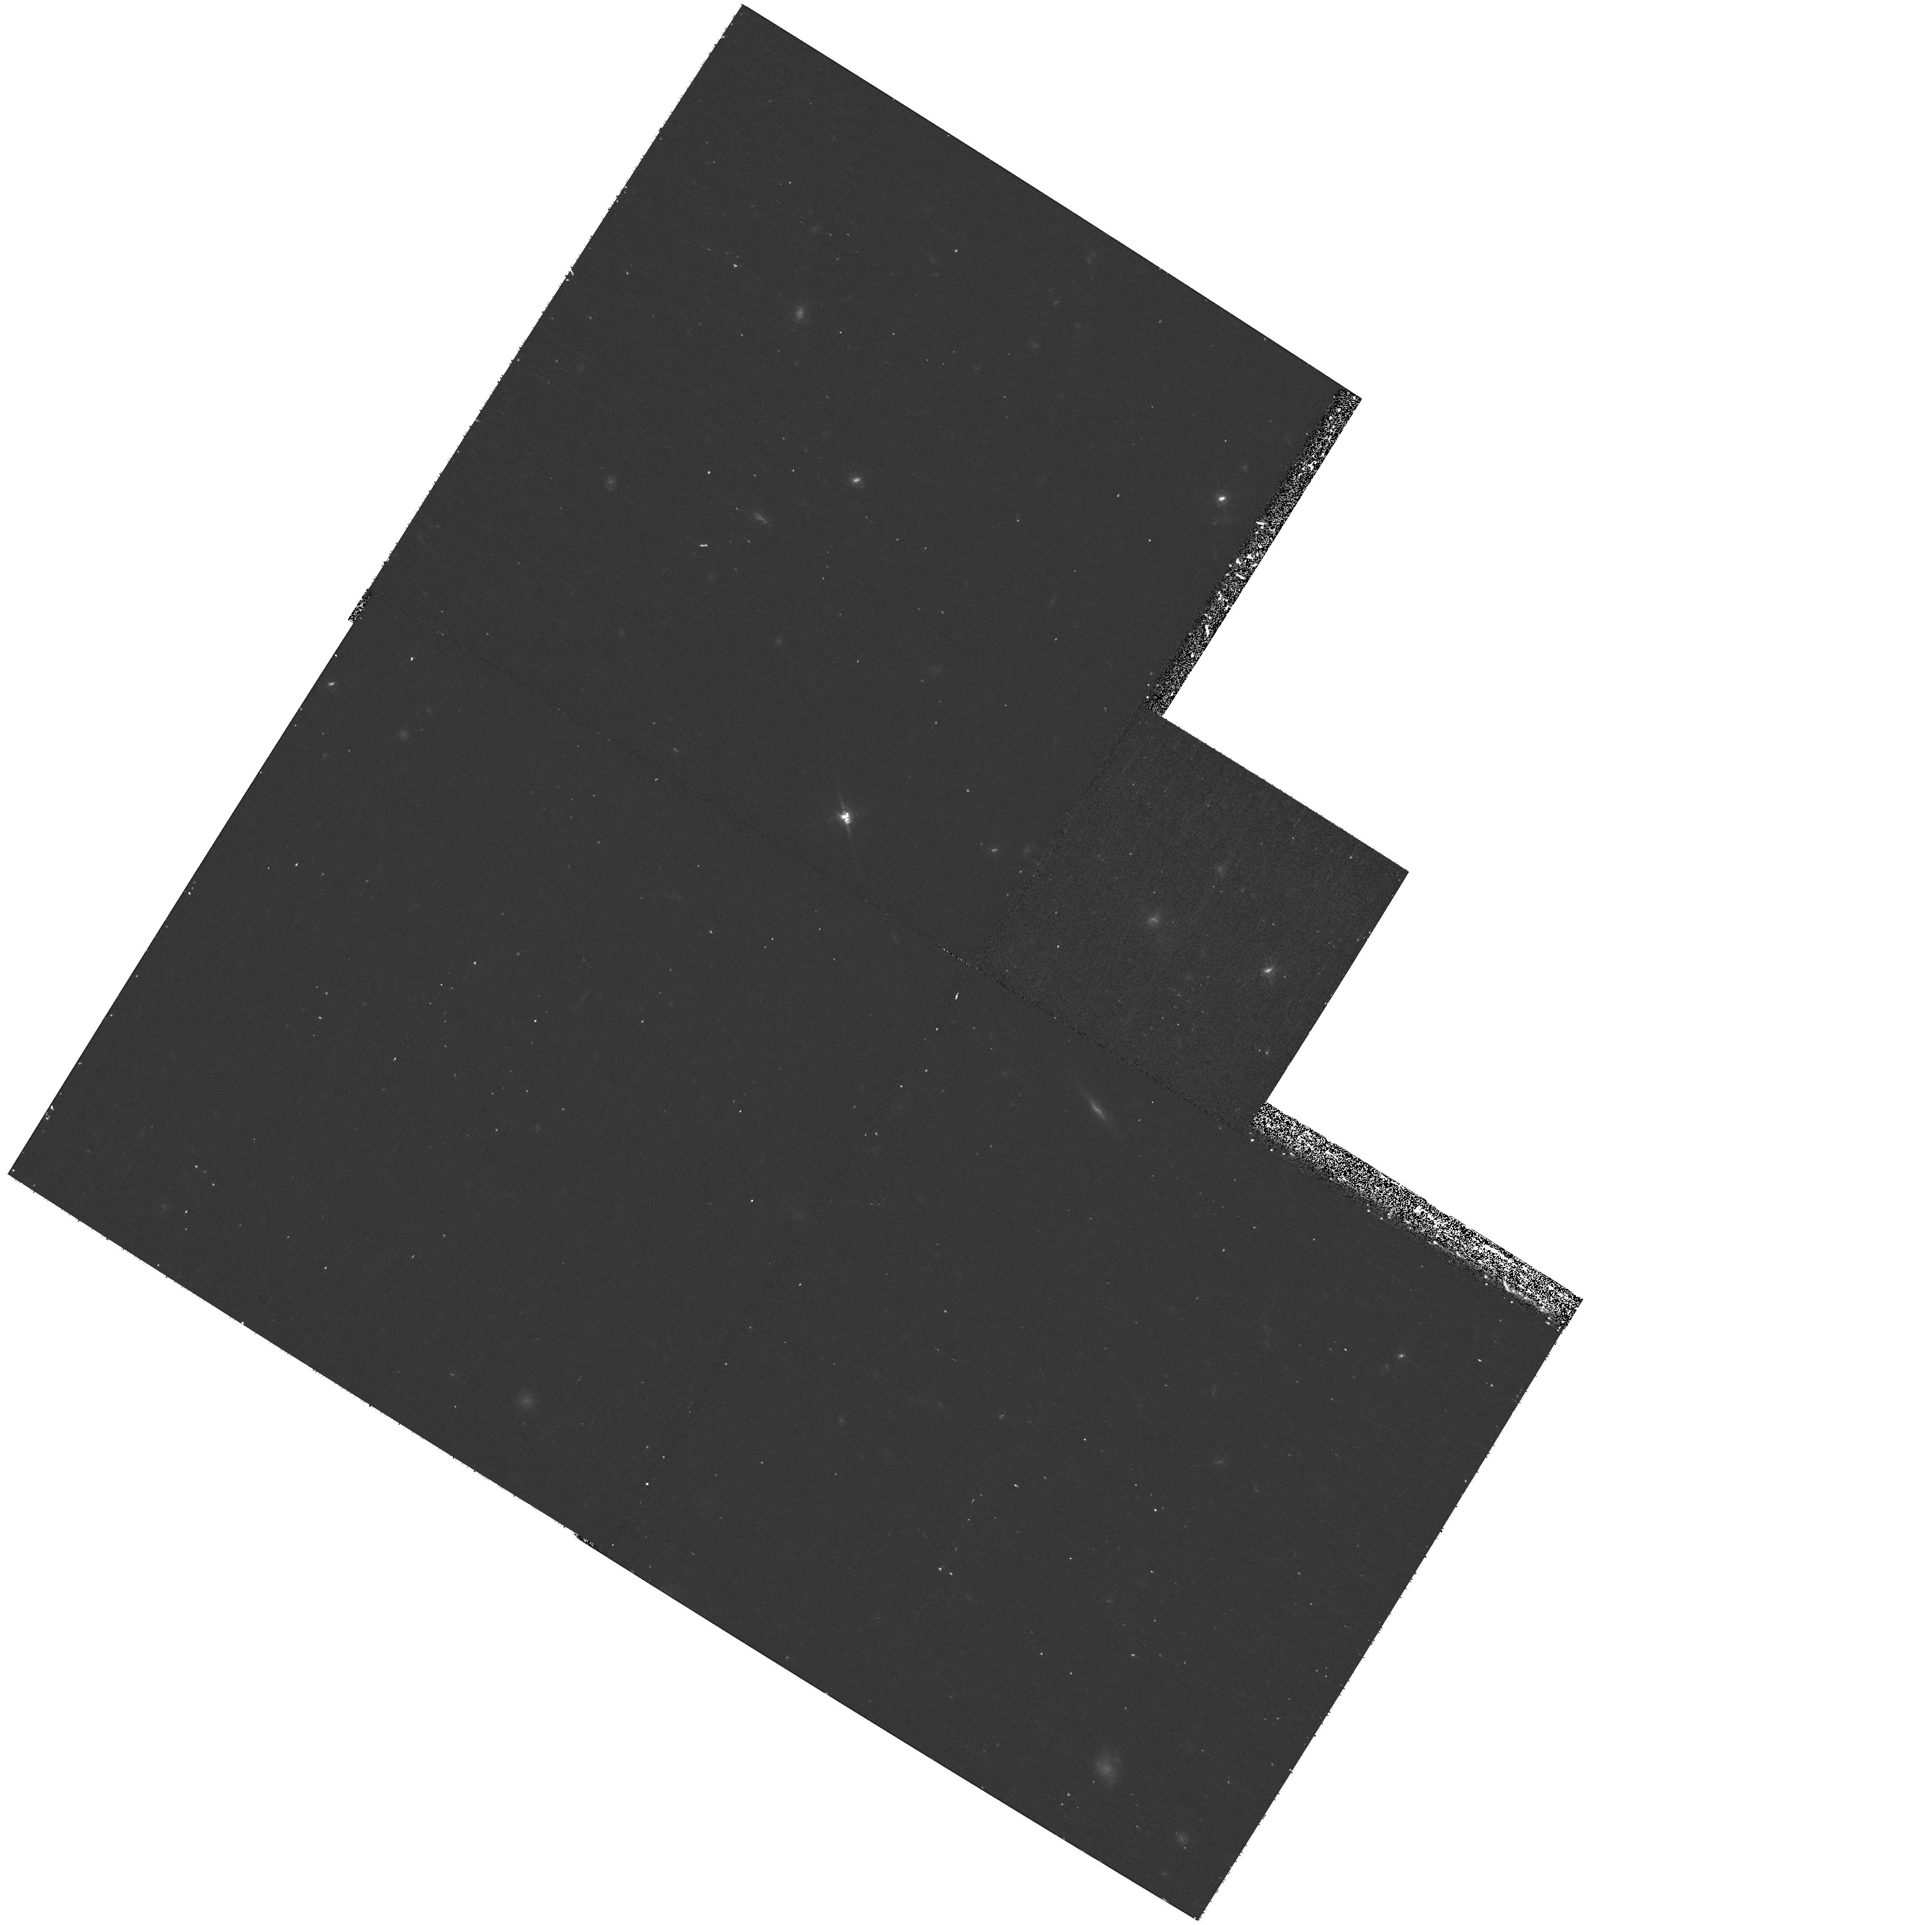
Target: SDSS-J082527.50+202543.4
Instrument: WFPC2/PC
Filter: F814W
Exposure: 20 min
Observation ID: hst_10880_52_wfpc2_pc_f814w_u9s952

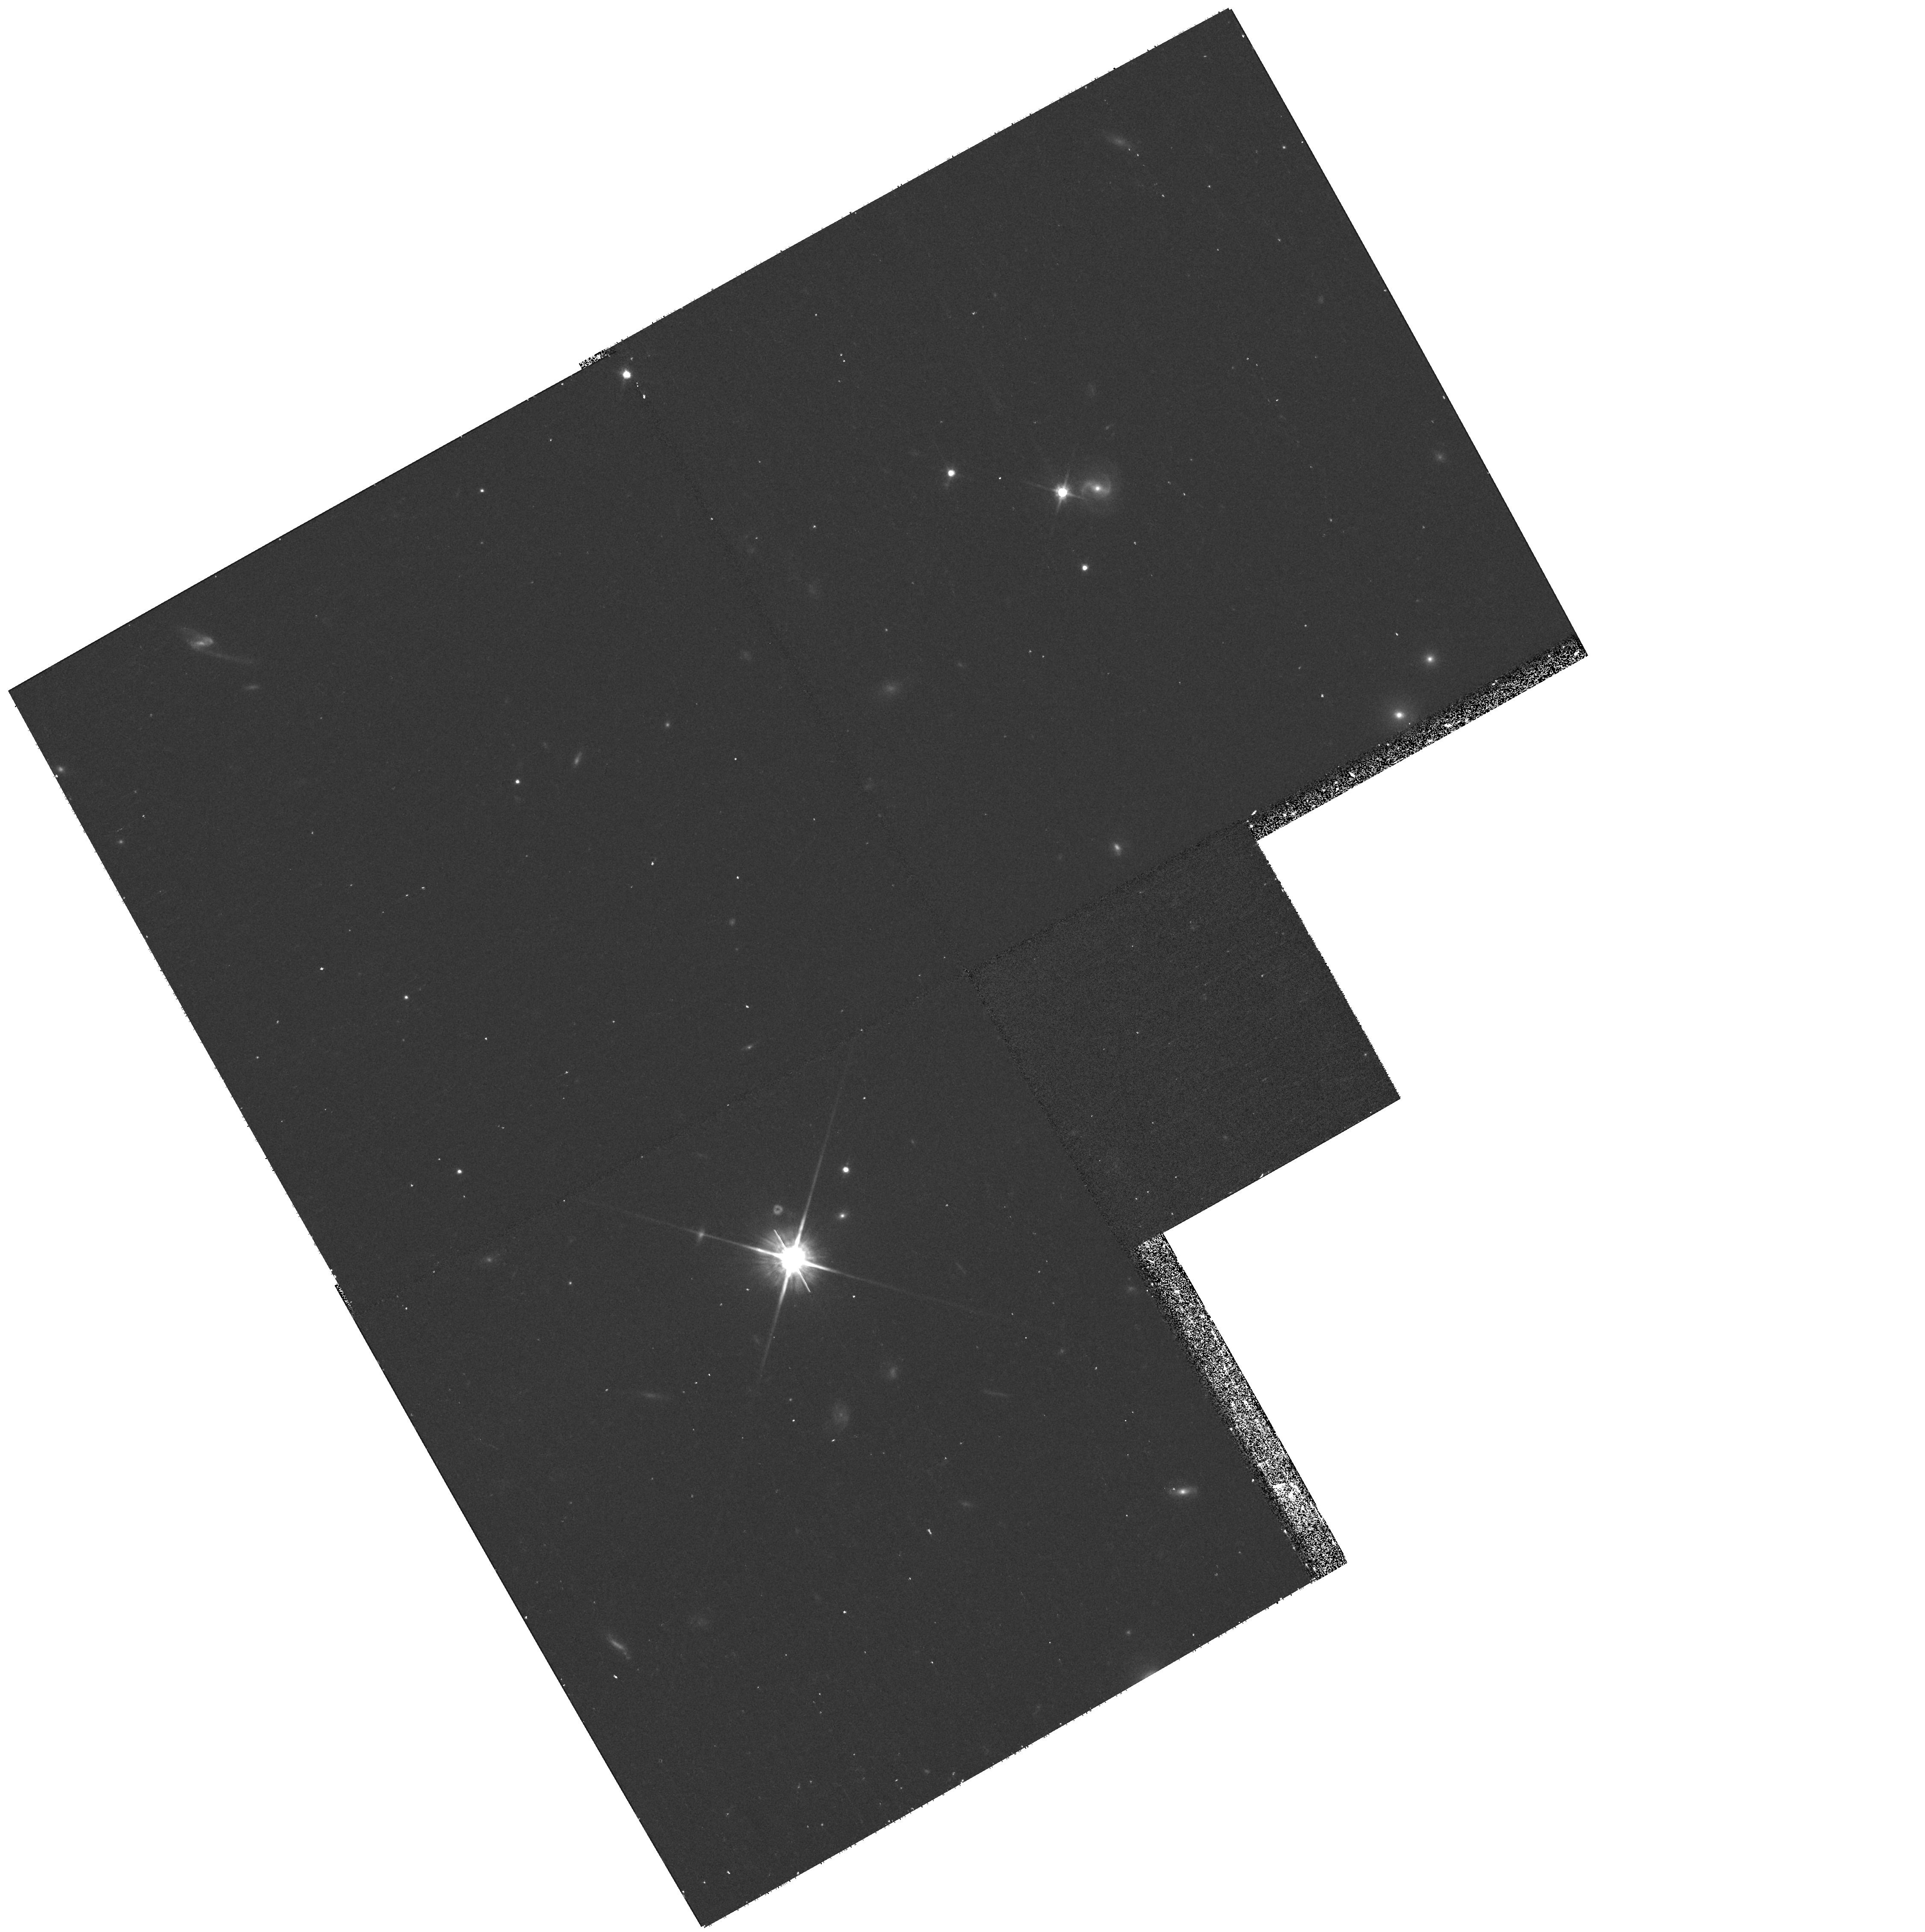
Target: SDSS-J231755.35+145349.4
Instrument: WFPC2/PC
Filter: F814W
Exposure: 20 min
Observation ID: hst_10880_13_wfpc2_pc_f814w_u9s913

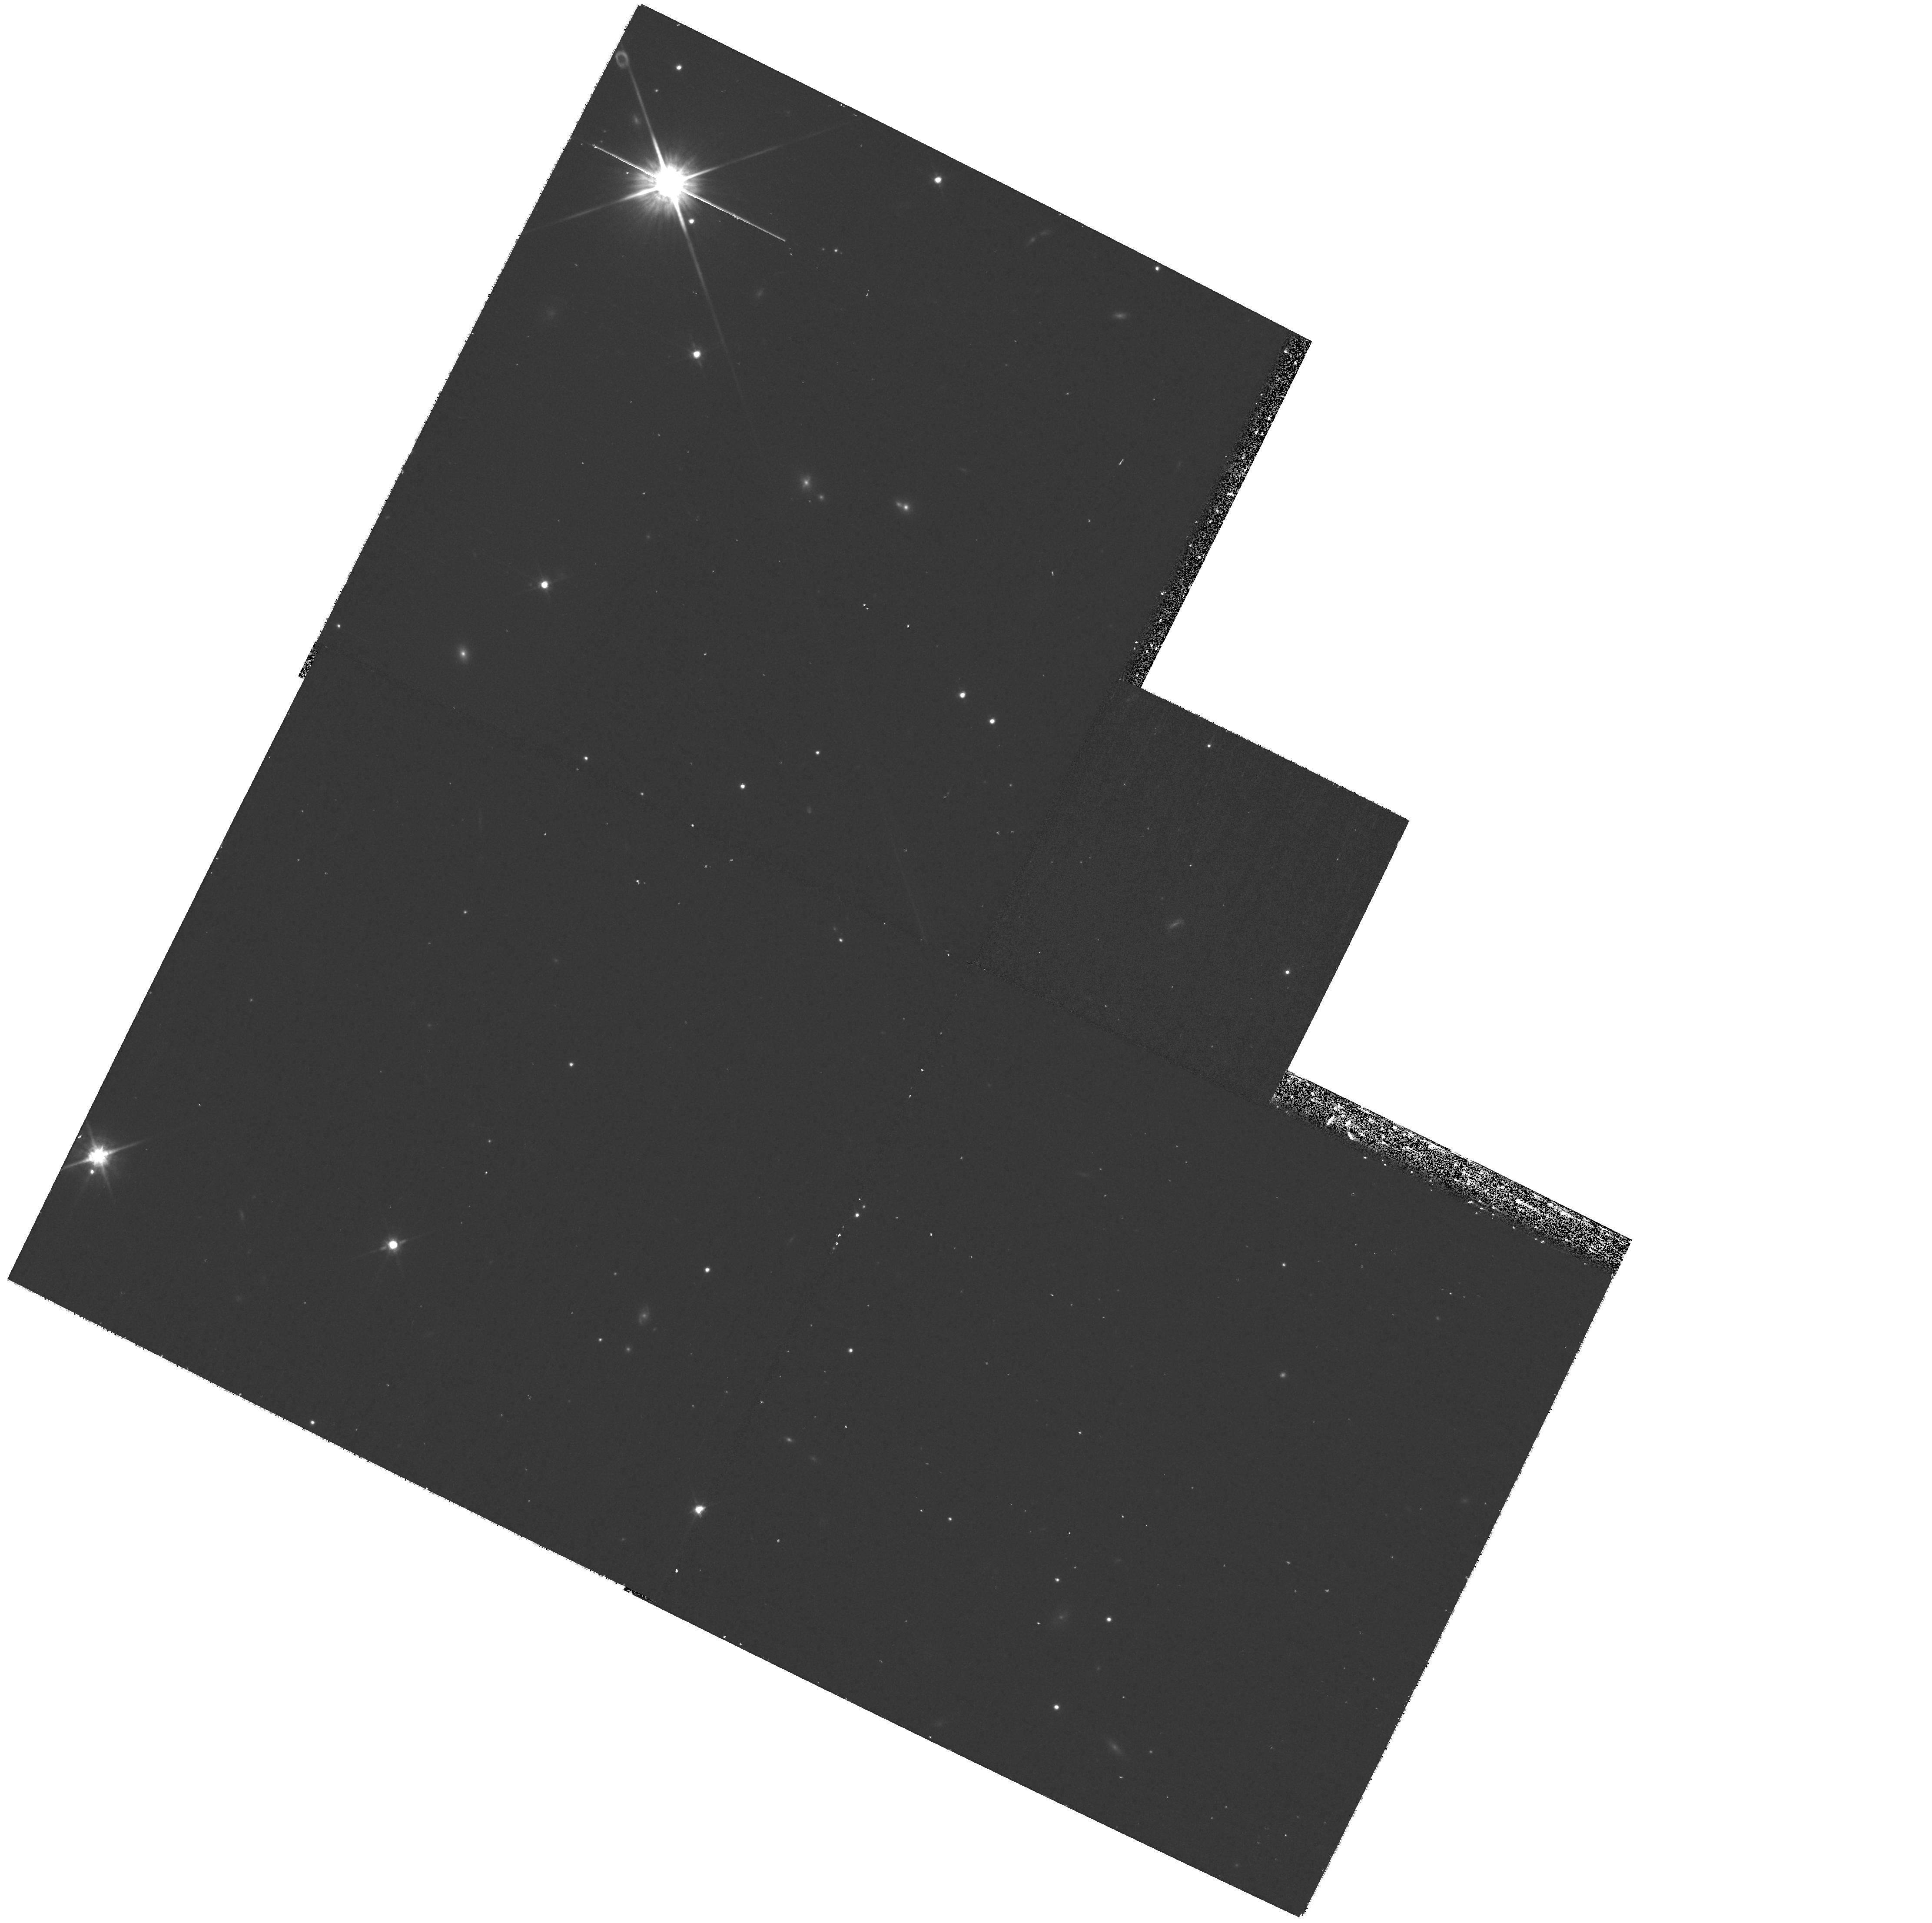
Target: SDSS-J081125.81+073235.3
Instrument: WFPC2/PC
Filter: F814W
Exposure: 20 min
Observation ID: hst_10880_53_wfpc2_pc_f814w_u9s953

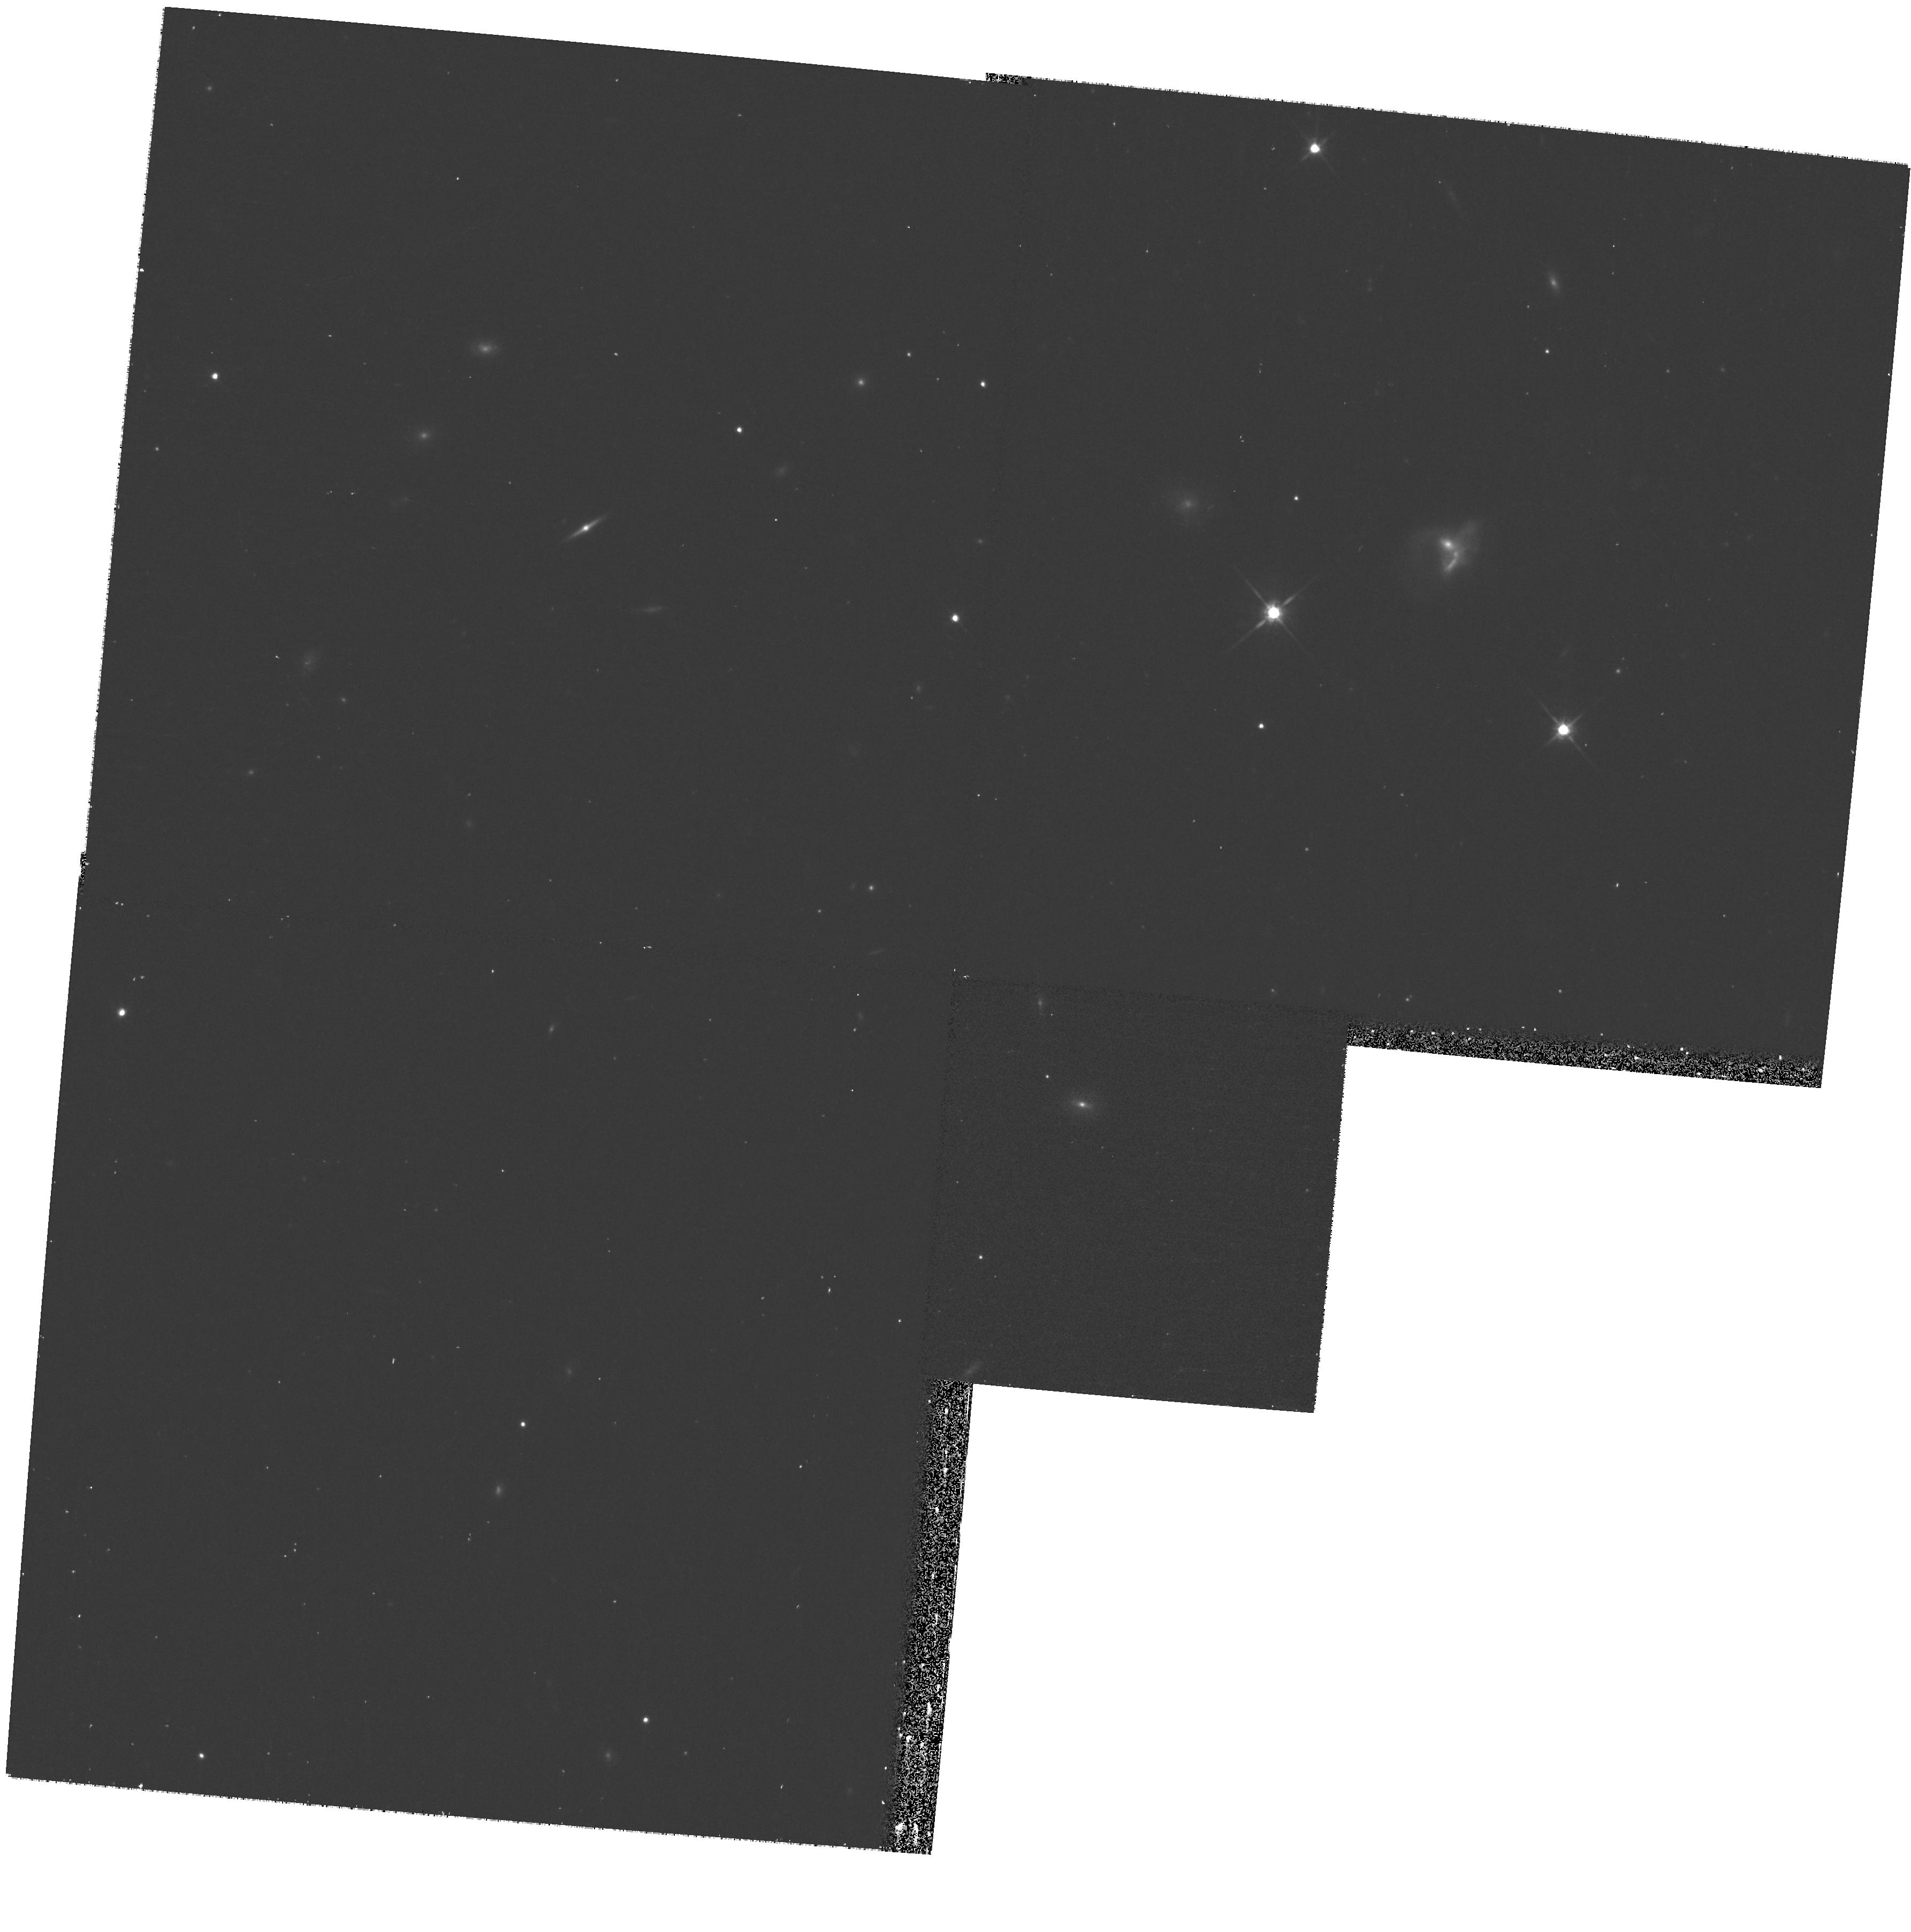
Target: SDSS-J154337.81-004420.0
Instrument: WFPC2/PC
Filter: F814W
Exposure: 20 min
Observation ID: hst_10880_45_wfpc2_pc_f814w_u9s945

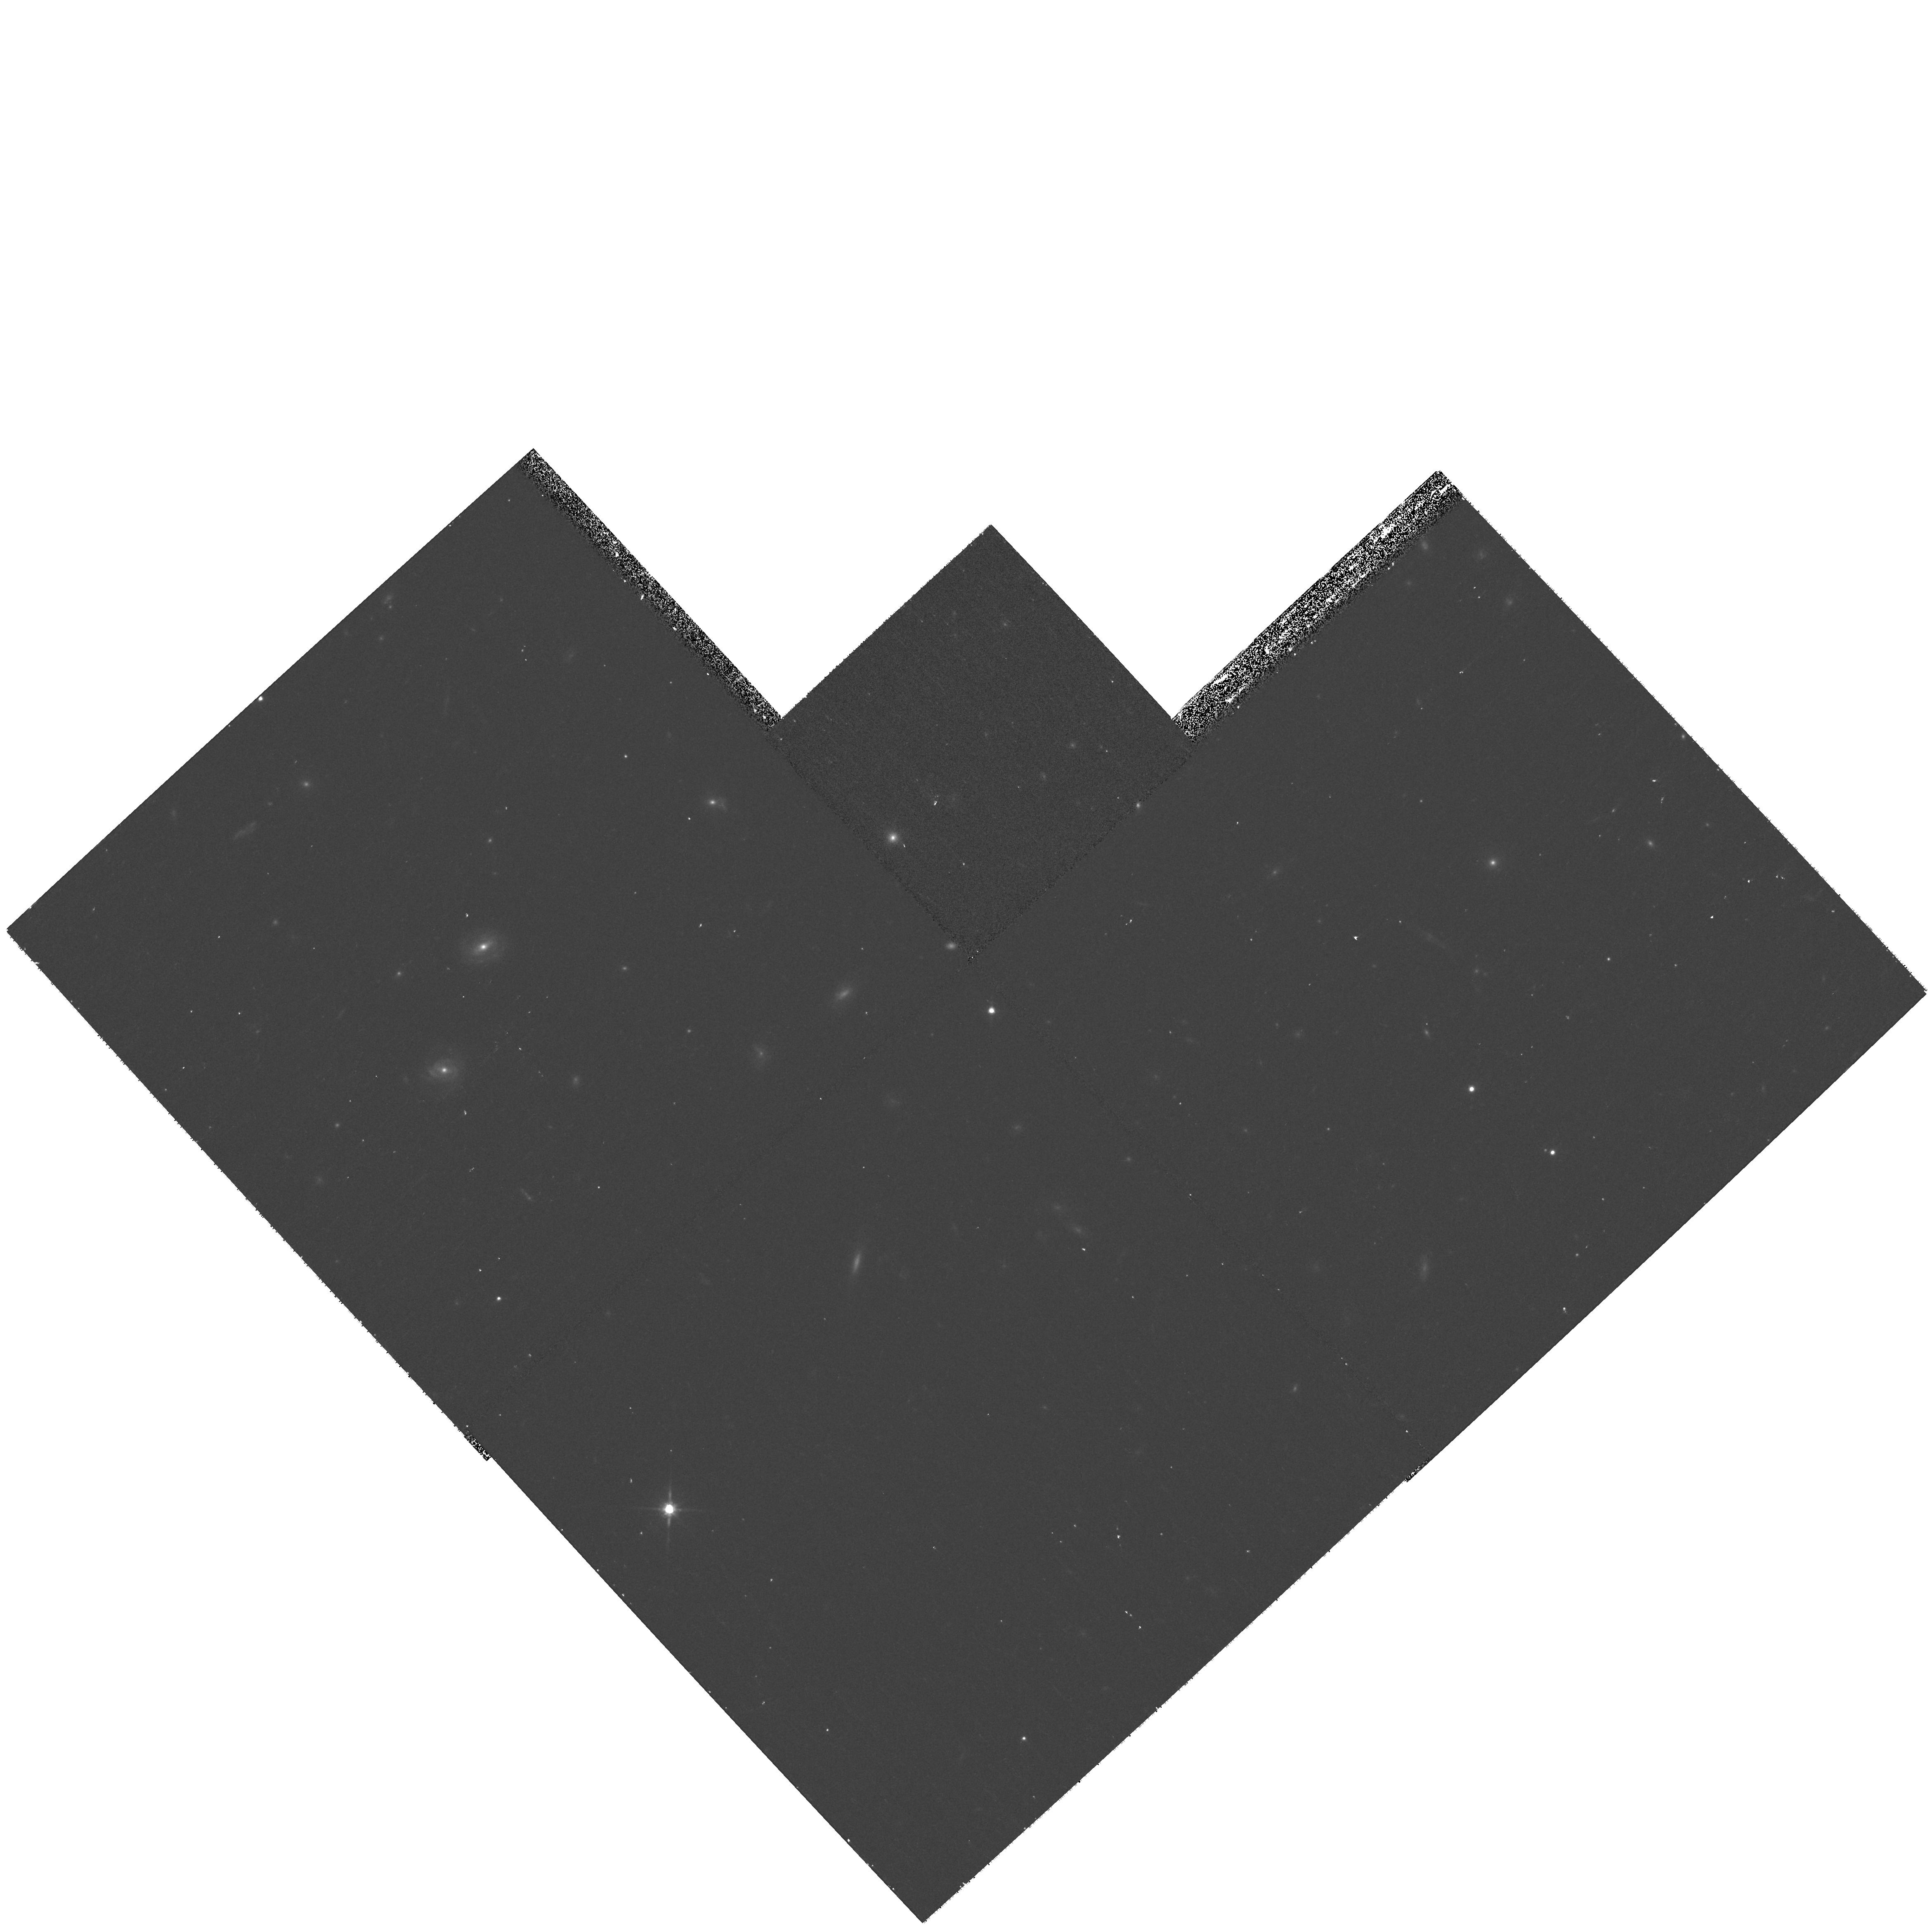
Target: SDSS-J031946.03-001629.1
Instrument: WFPC2/PC
Filter: F814W
Exposure: 20 min
Observation ID: hst_10880_32_wfpc2_pc_f814w_u9s932

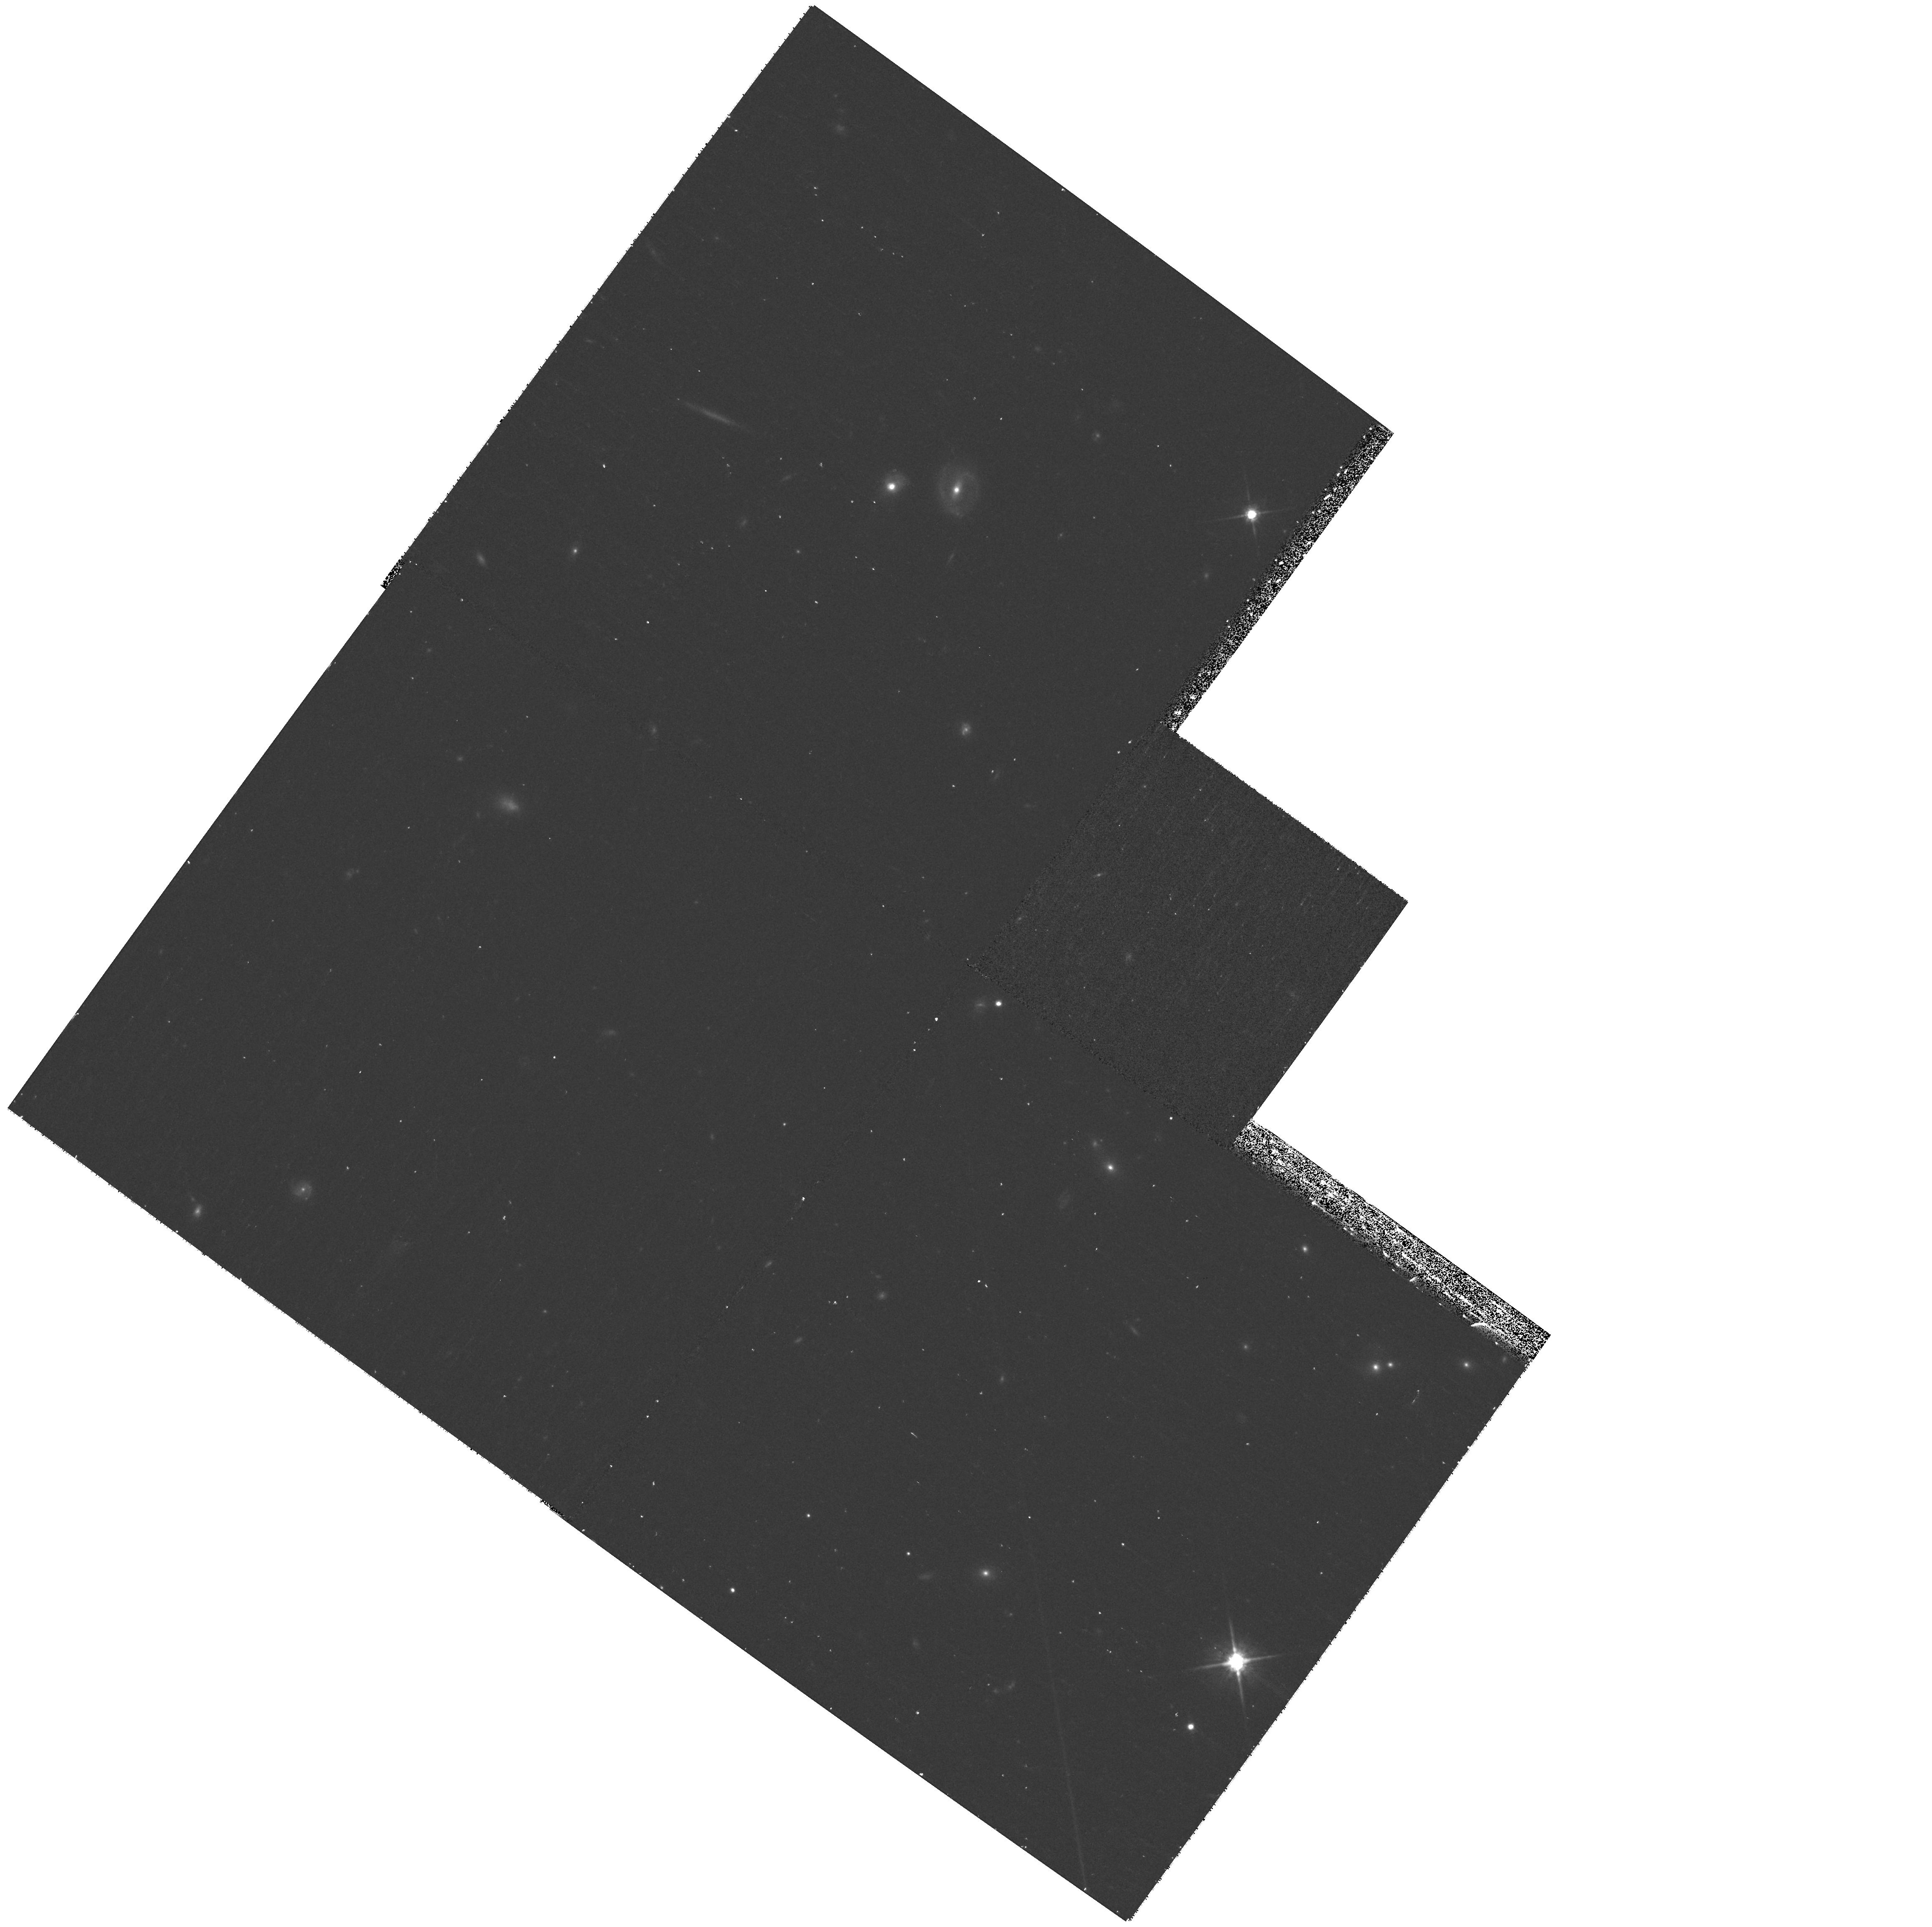
Target: SDSS-J094209.00+570019.7
Instrument: WFPC2/PC
Filter: F814W
Exposure: 20 min
Observation ID: hst_10880_38_wfpc2_pc_f814w_u9s938

The host galaxies of QSO2s: AGN feeding and evolution at high luminosities (PI: Schmitt, Henrique R.)

Now that the presence of supermassive black holes in the nuclei of galaxies is a well established fact, other questions related to the AGN phenomena still have to be answered. Problems of particular interest are how the AGN gets fed, how the black hole evolves and how the evolution of the black hole is related to the evolution of the galaxy bulge. Here we propose to address some of these issues using ACS/WFC + F775W snapshot images of 73 QSO2s with redshifts in the range 0.3<z<0.4. These observations will be combined with similar archival data of QSO1s and ground based data of Seyfert and normal galaxies. First, we will intestigate whether interactions are the most important feeding mechanism in high luminosity AGNs. This will be done in a quantitative way, comparing the asymmetry indices of QSO2 hosts with those of lower luminosity AGNs and normal galaxies. Second, we will do a detailed study of the morphology of the host galaxies of both QSO types, to determine if they are similar, or if there is an evolutionary trend from QSO2s to QSO1s. The results from this project will represent an important step in the understanding of AGN evolution, and may also introduce a substantial modification to the Unified Model.